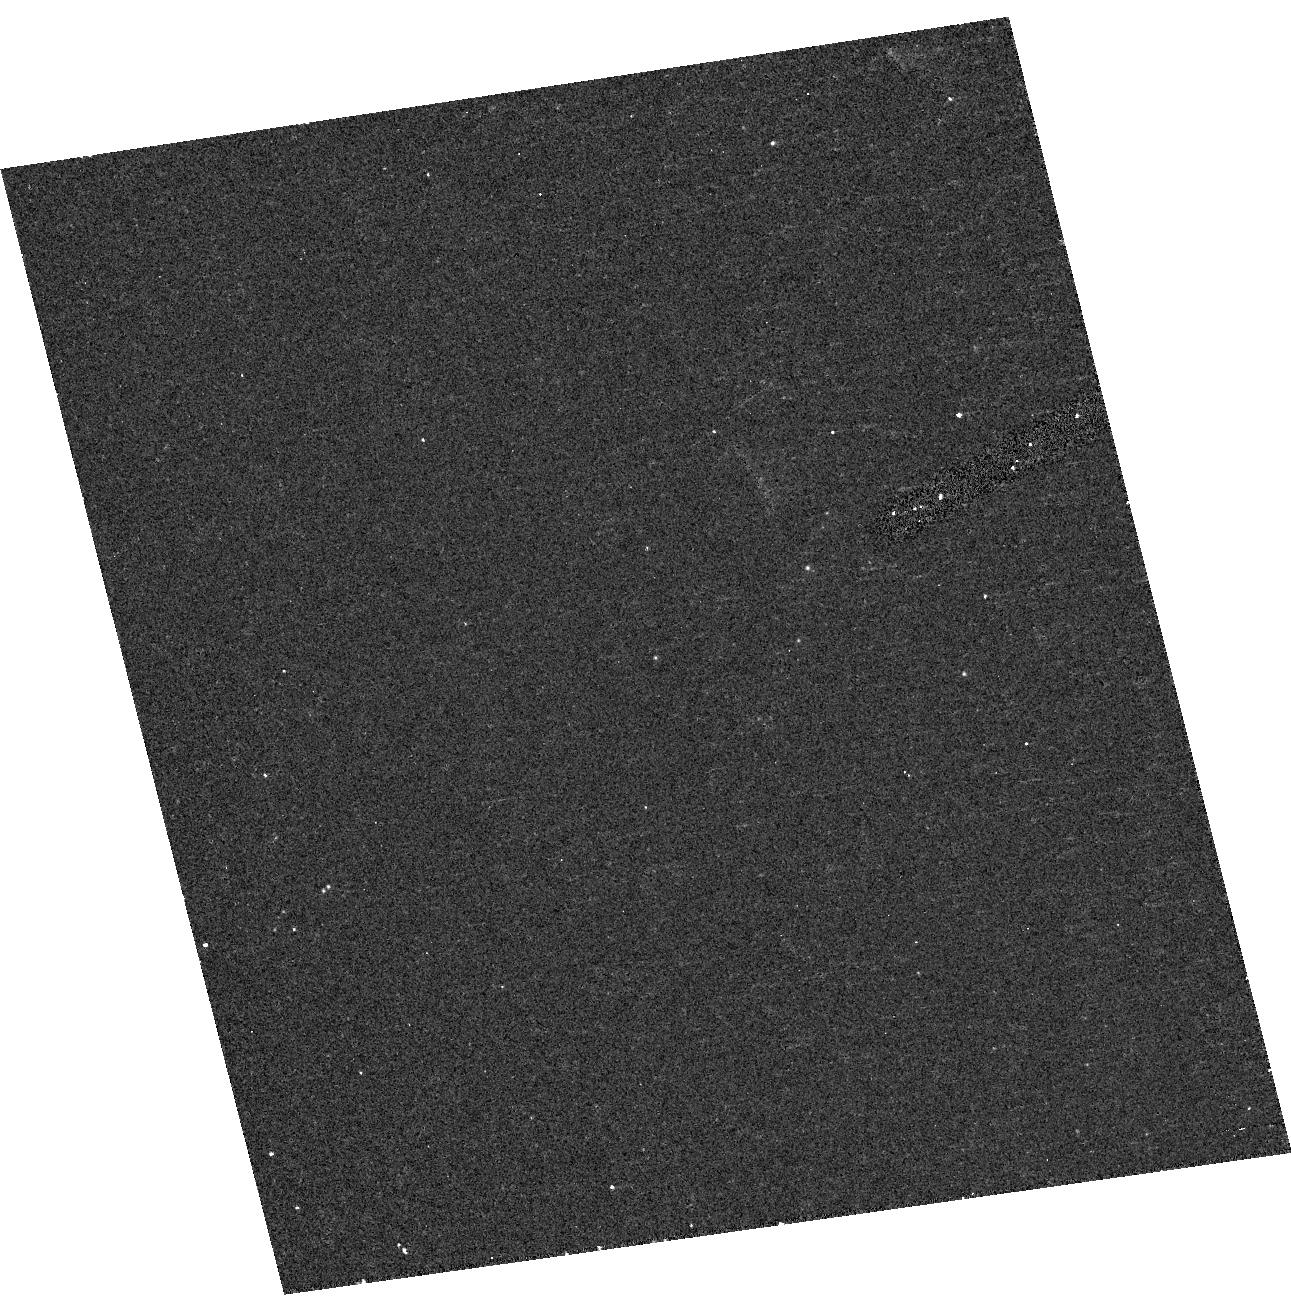
Target: NGC1313-ULX. Instrument: ACS/HRC. Filter: F330W. Exposure: 12 min. Observation ID: hst_10148_11_acs_hrc_f330w_j97z11

The Masses of the Ultraluminous X-Ray Sources (PI: Bregman, Joel N.)

Ultraluminous X-ray sources are non-nuclear sources in normal disk galaxies that are second only to AGNs in point-source luminosity. These enigmatic objects are either stellar mass black holes that are super-Eddington emitters, or sub-Eddington emission from 1E3-1E4 Msolar black holes. We can distinguish between these models by a direct determination of the mass of the primary, which requires knowing the spectral type of the secondary, its period, and its orbital velocity around the black hole. We propose to obtain UV spectra to determine the spectral type of two ULX secondaries (optical counterparts), to infer the masses and radii of the secondaries and their suitability for radial velocity studies. For another ULX secondary, we already obtained a UV spectrum showing it to be a B0I star, so we propose three additional observations, which will yield the characteristic orbital velocity, help constrain the period, and reveal if the primary is a 1E3-1E4 Msolar black hole, which would produce velocities > 1000 km/sec.